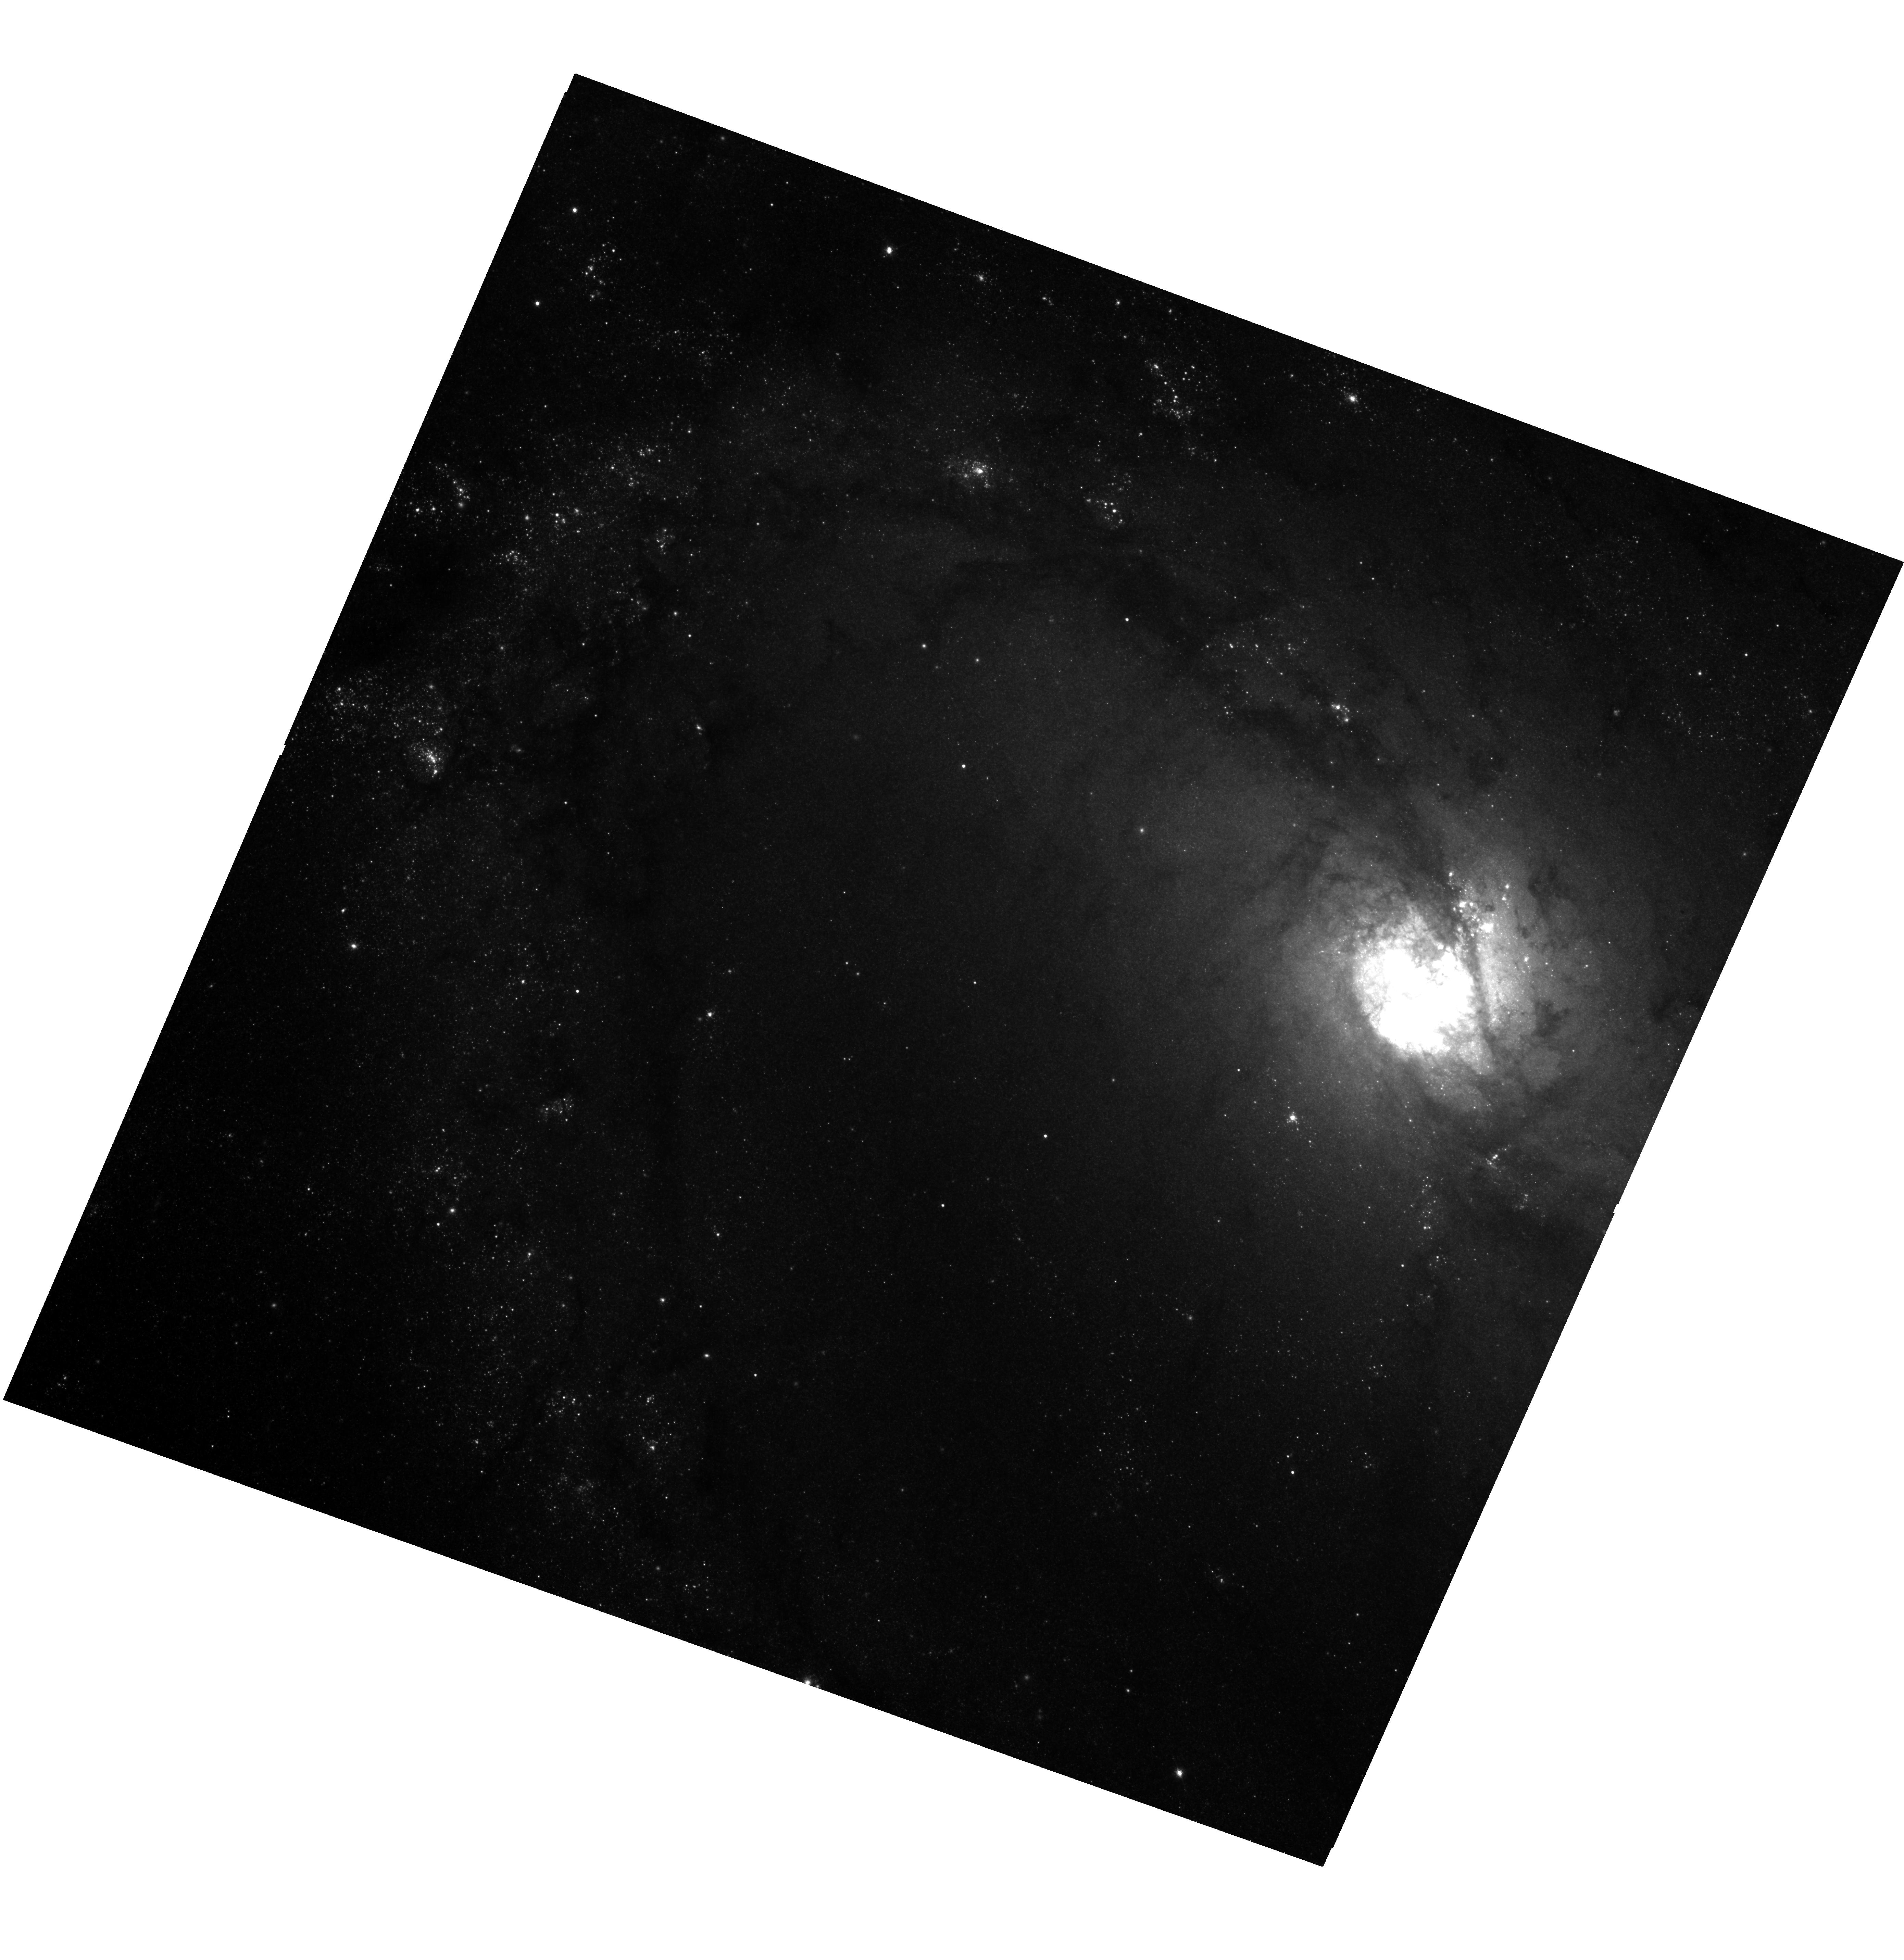
Target: M-83-ULX
Instrument: WFC3/UVIS
Filter: F814W
Exposure: 26 min
Observation ID: hst_14059_01_wfc3_uvis_f814w_ict401

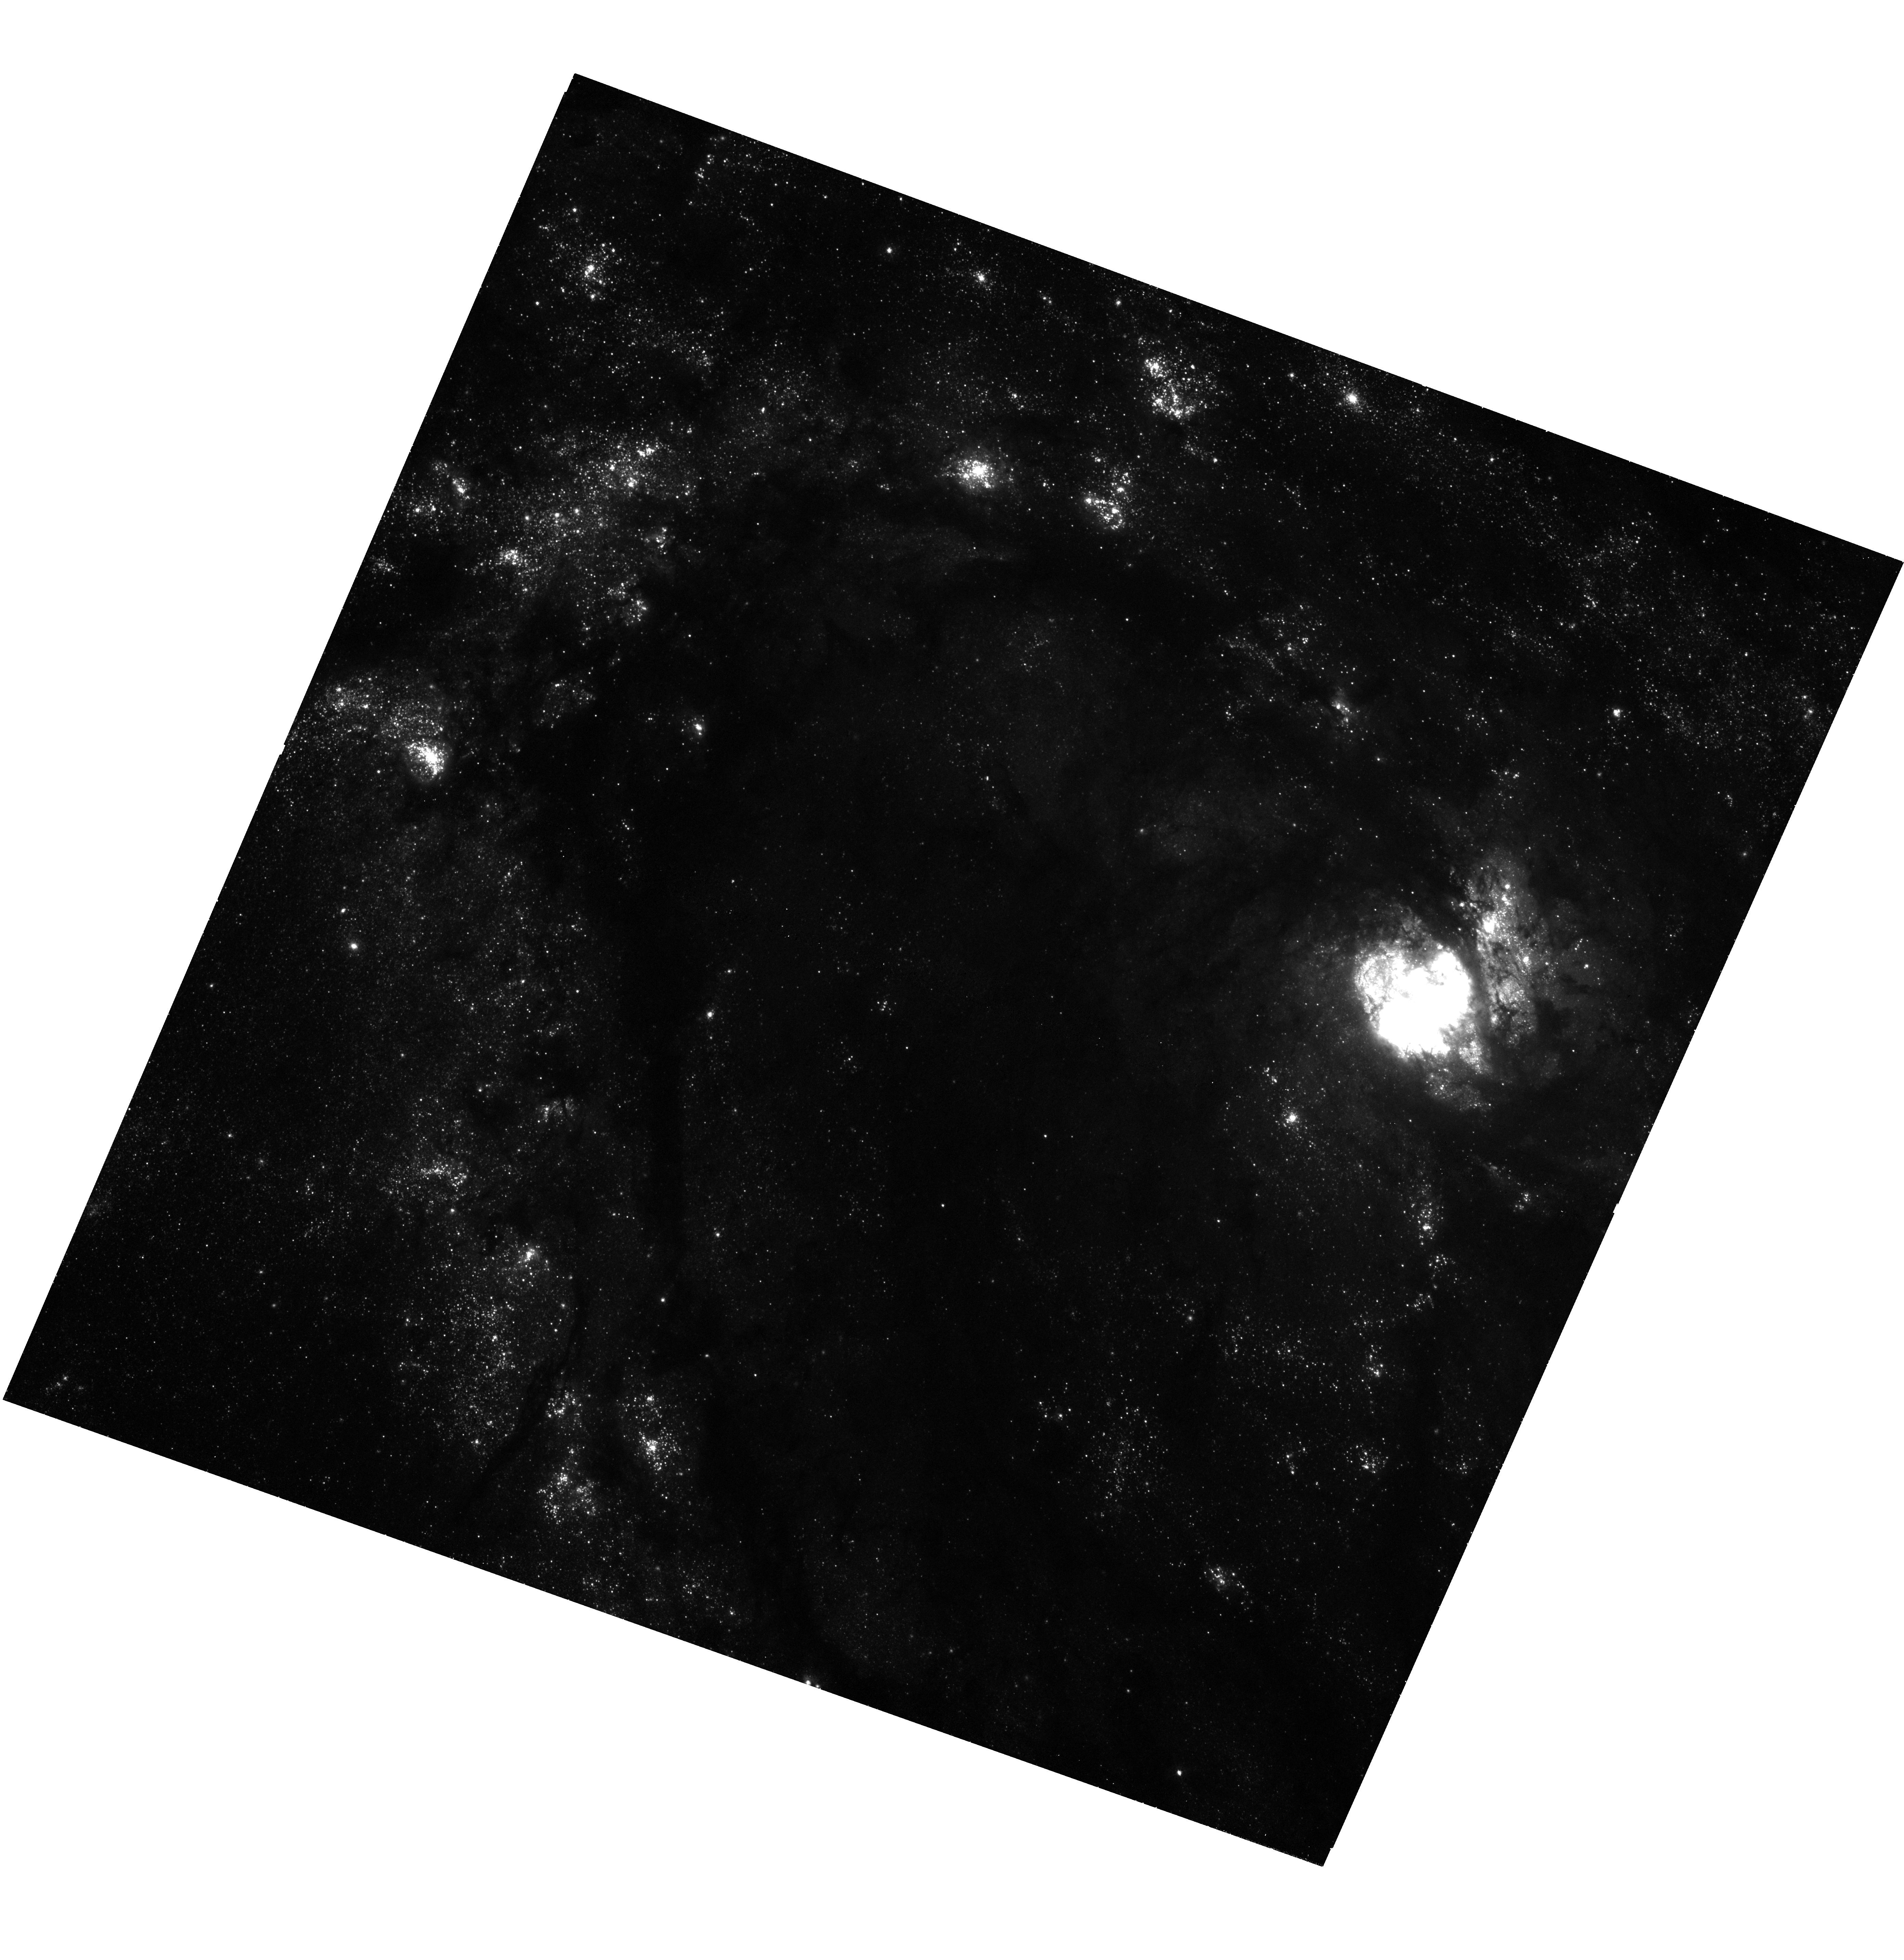
Target: M-83-ULX
Instrument: WFC3/UVIS
Filter: F336W
Exposure: 43 min
Observation ID: hst_14059_01_wfc3_uvis_f336w_ict401

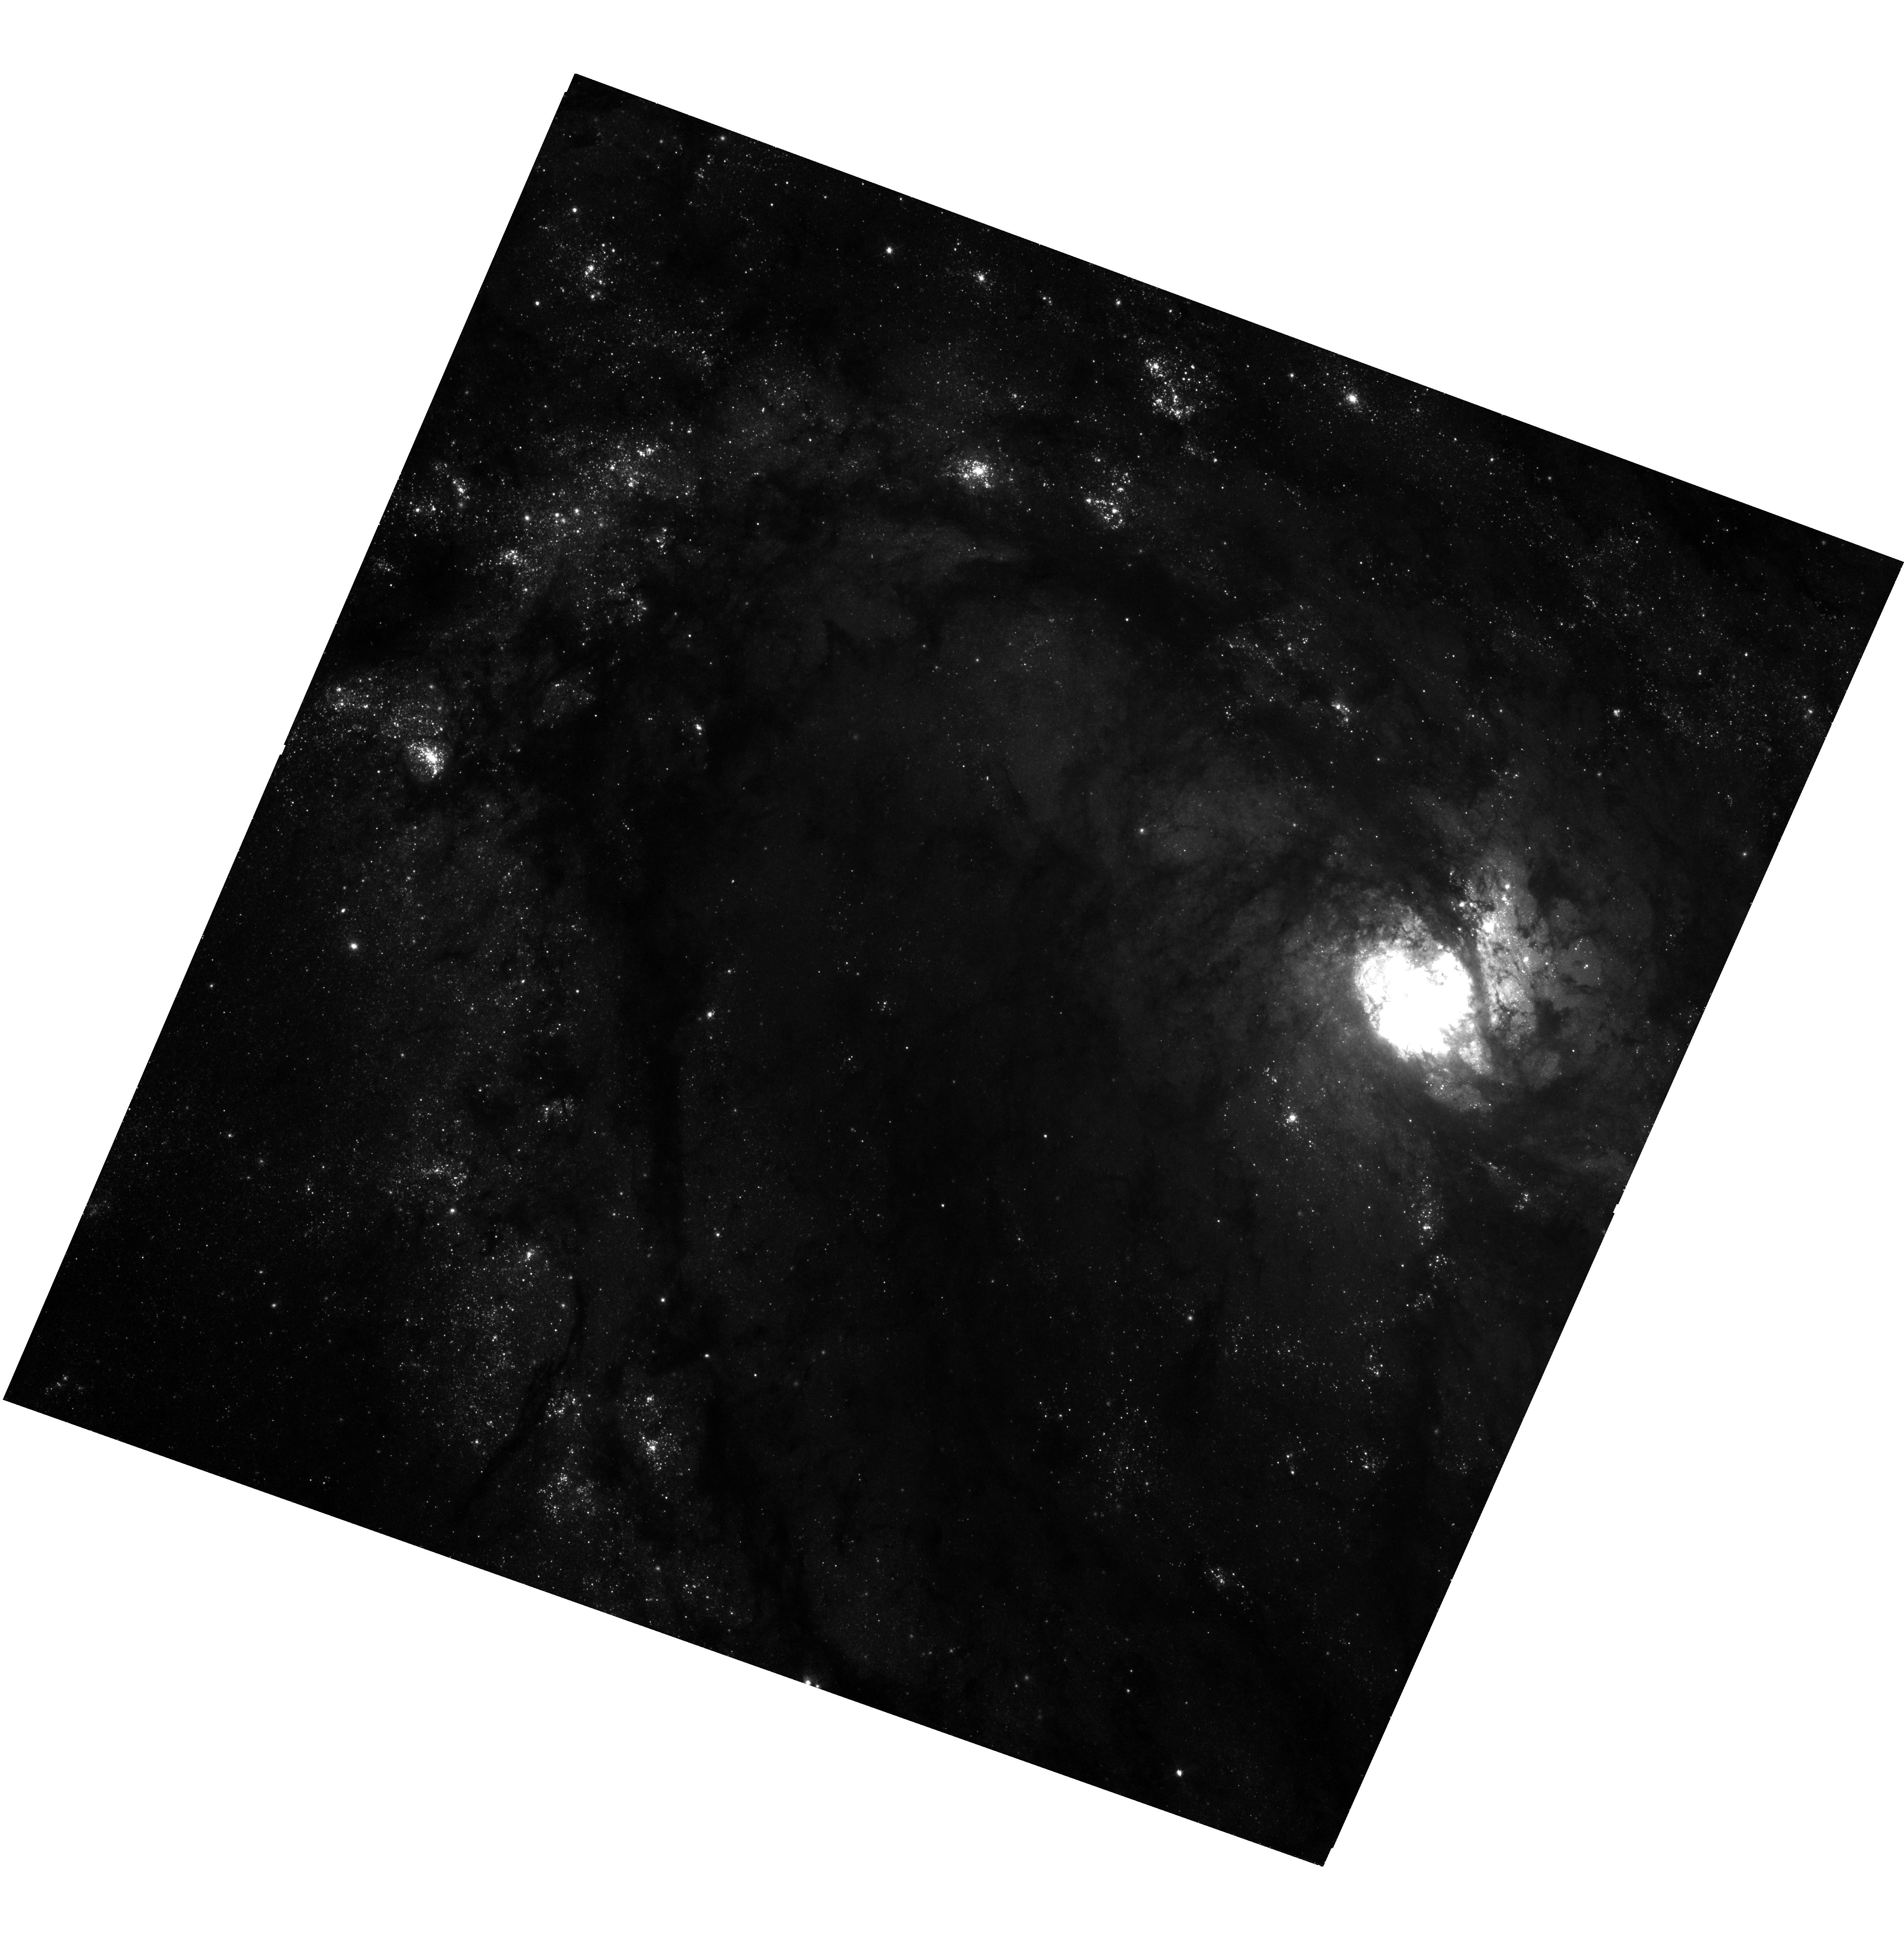
Target: M-83-ULX
Instrument: WFC3/UVIS
Filter: F438W
Exposure: 26 min
Observation ID: hst_14059_01_wfc3_uvis_f438w_ict401

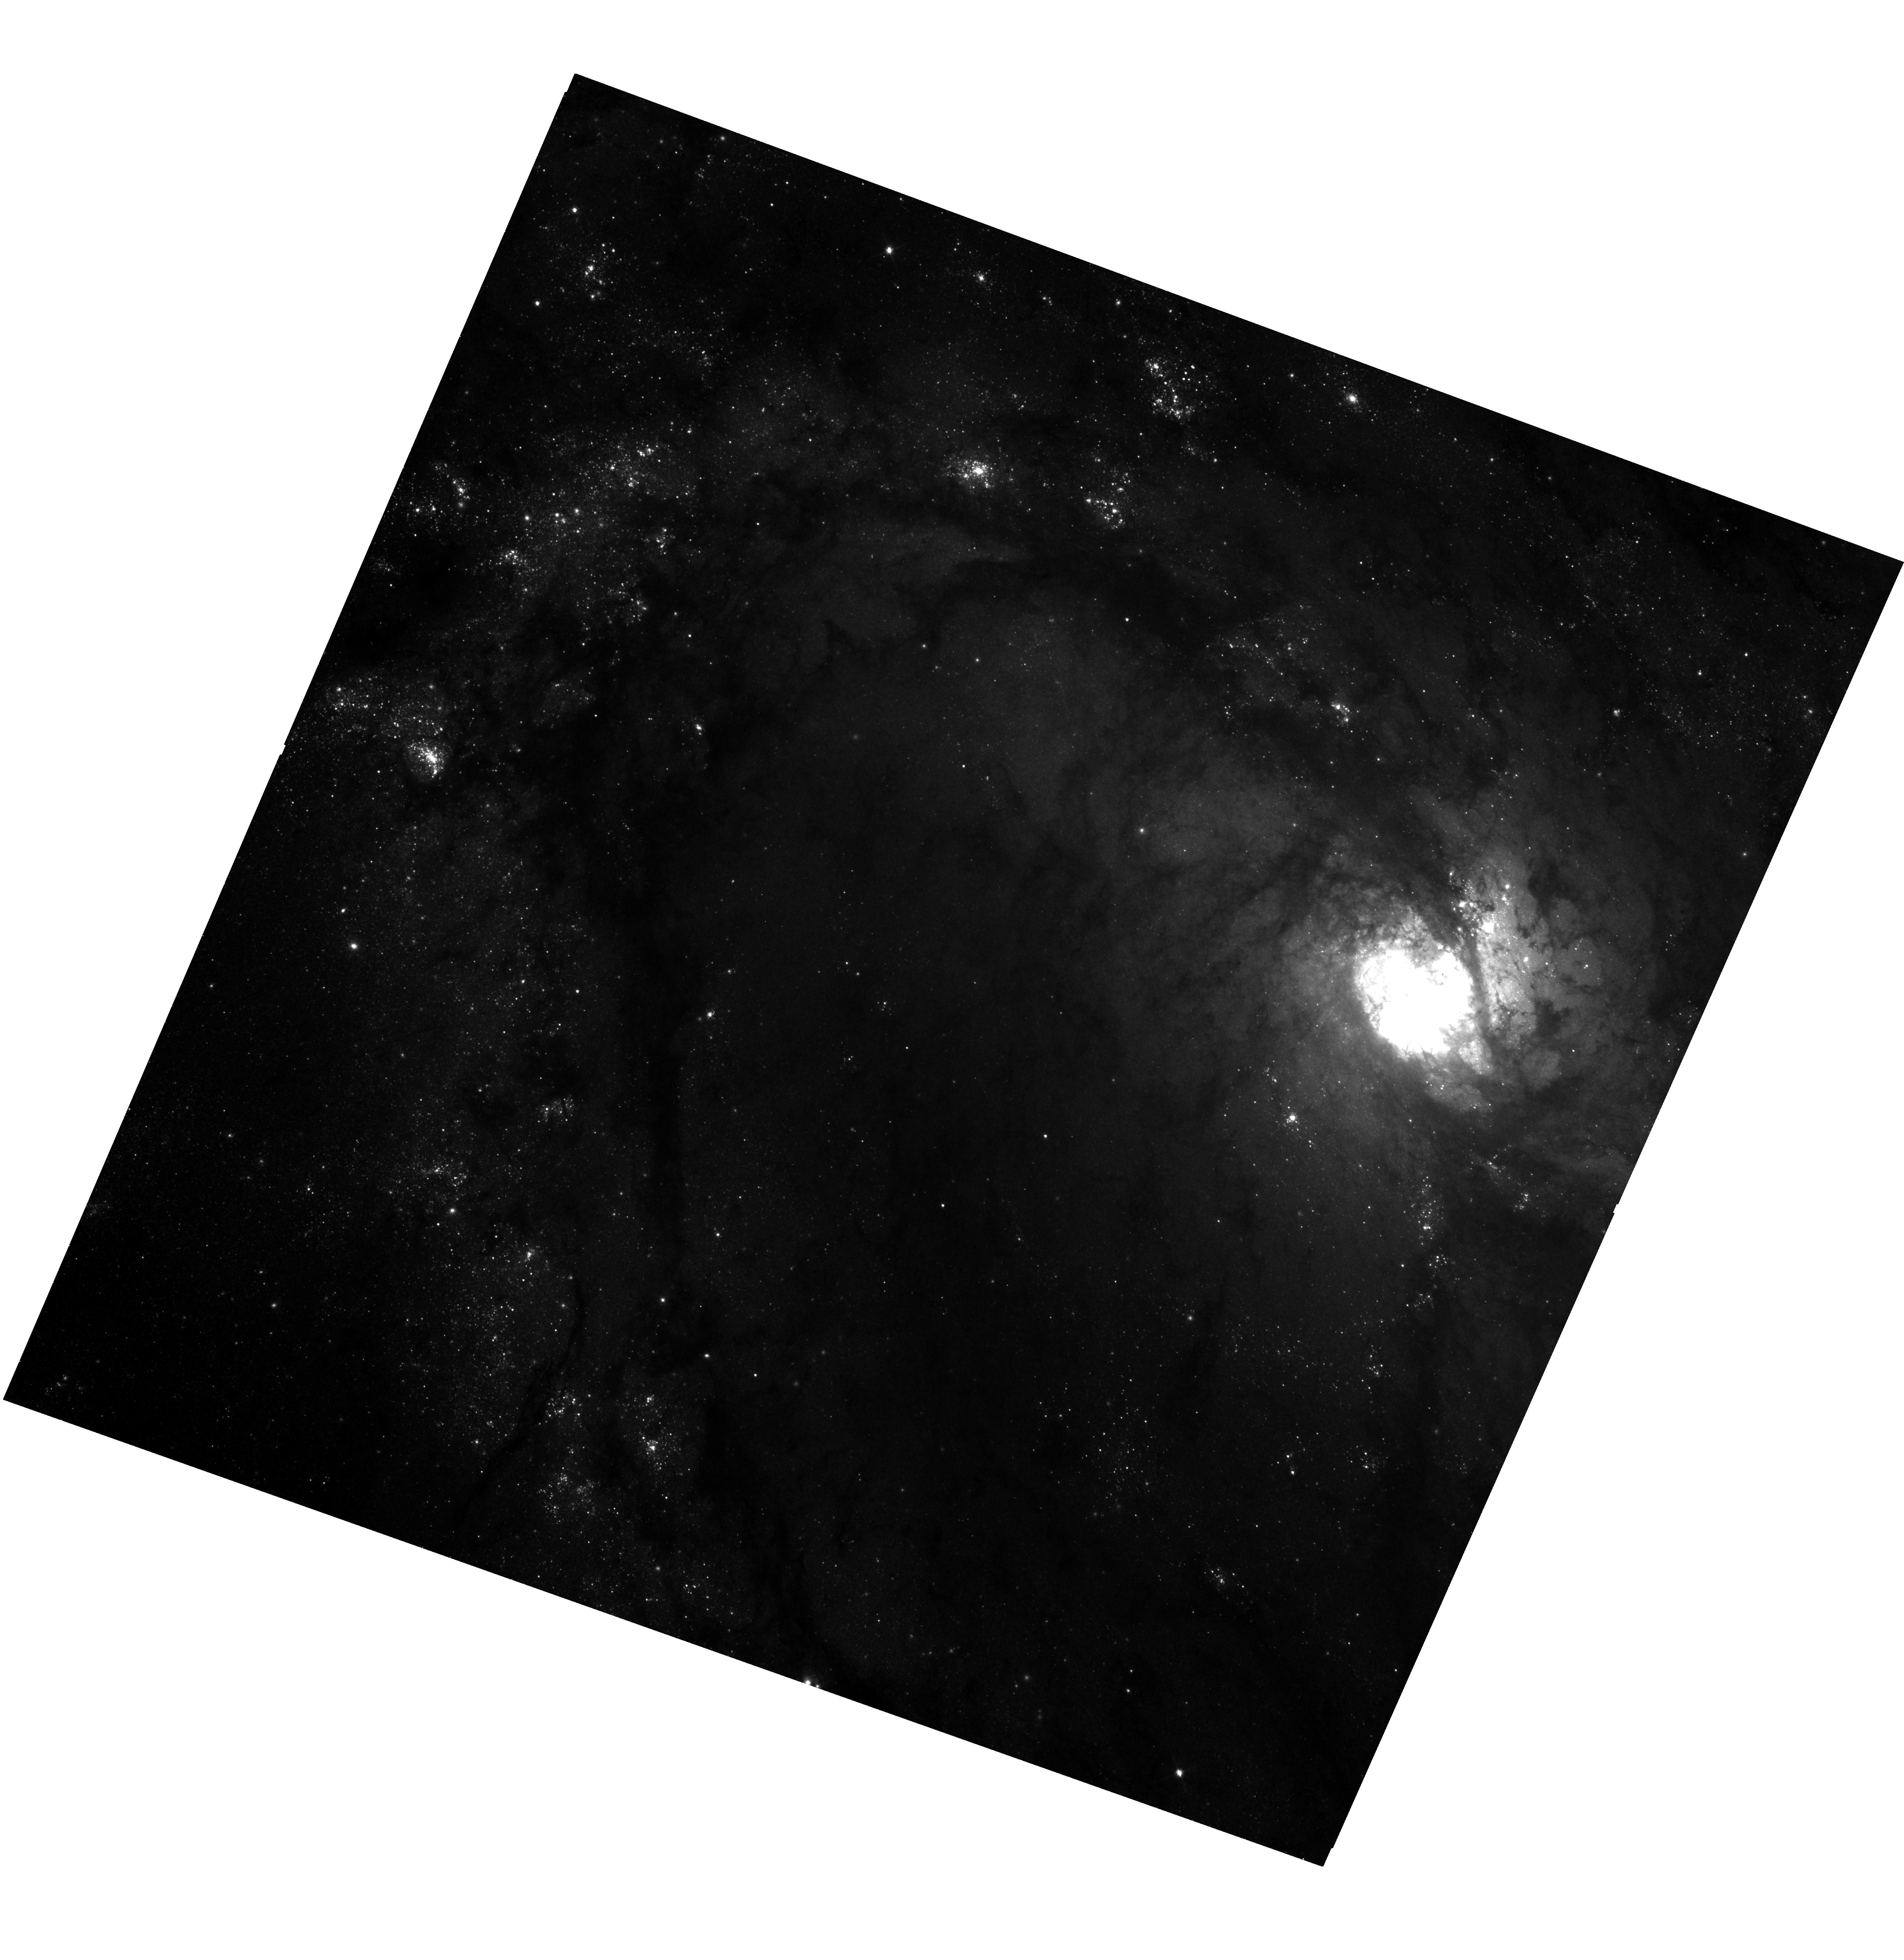
Target: M-83-ULX
Instrument: WFC3/UVIS
Filter: F555W
Exposure: 24 min
Observation ID: hst_14059_01_wfc3_uvis_f555w_ict401

State transitions of the ULX in M83 (PI: Soria, Roberto)

We will study a transient ultraluminous X-ray source (ULX) in M83, which went into outburst in 2010 and is now evolving towards the luminosity range of ordinary stellar-mass black holes. We propose an XMM-Newton and HST study: a) to model the spectral state evolution during the decline, and discover how the ULX regime is linked to the sub-Eddington accretion states of Galactic BHs; b) to determine or constrain the mass of the BH, from X-ray spectroscopy; c) to quantify the properties of the irradiated disk, and its response to variable X-ray illumination from new HST WFC3 imagery.